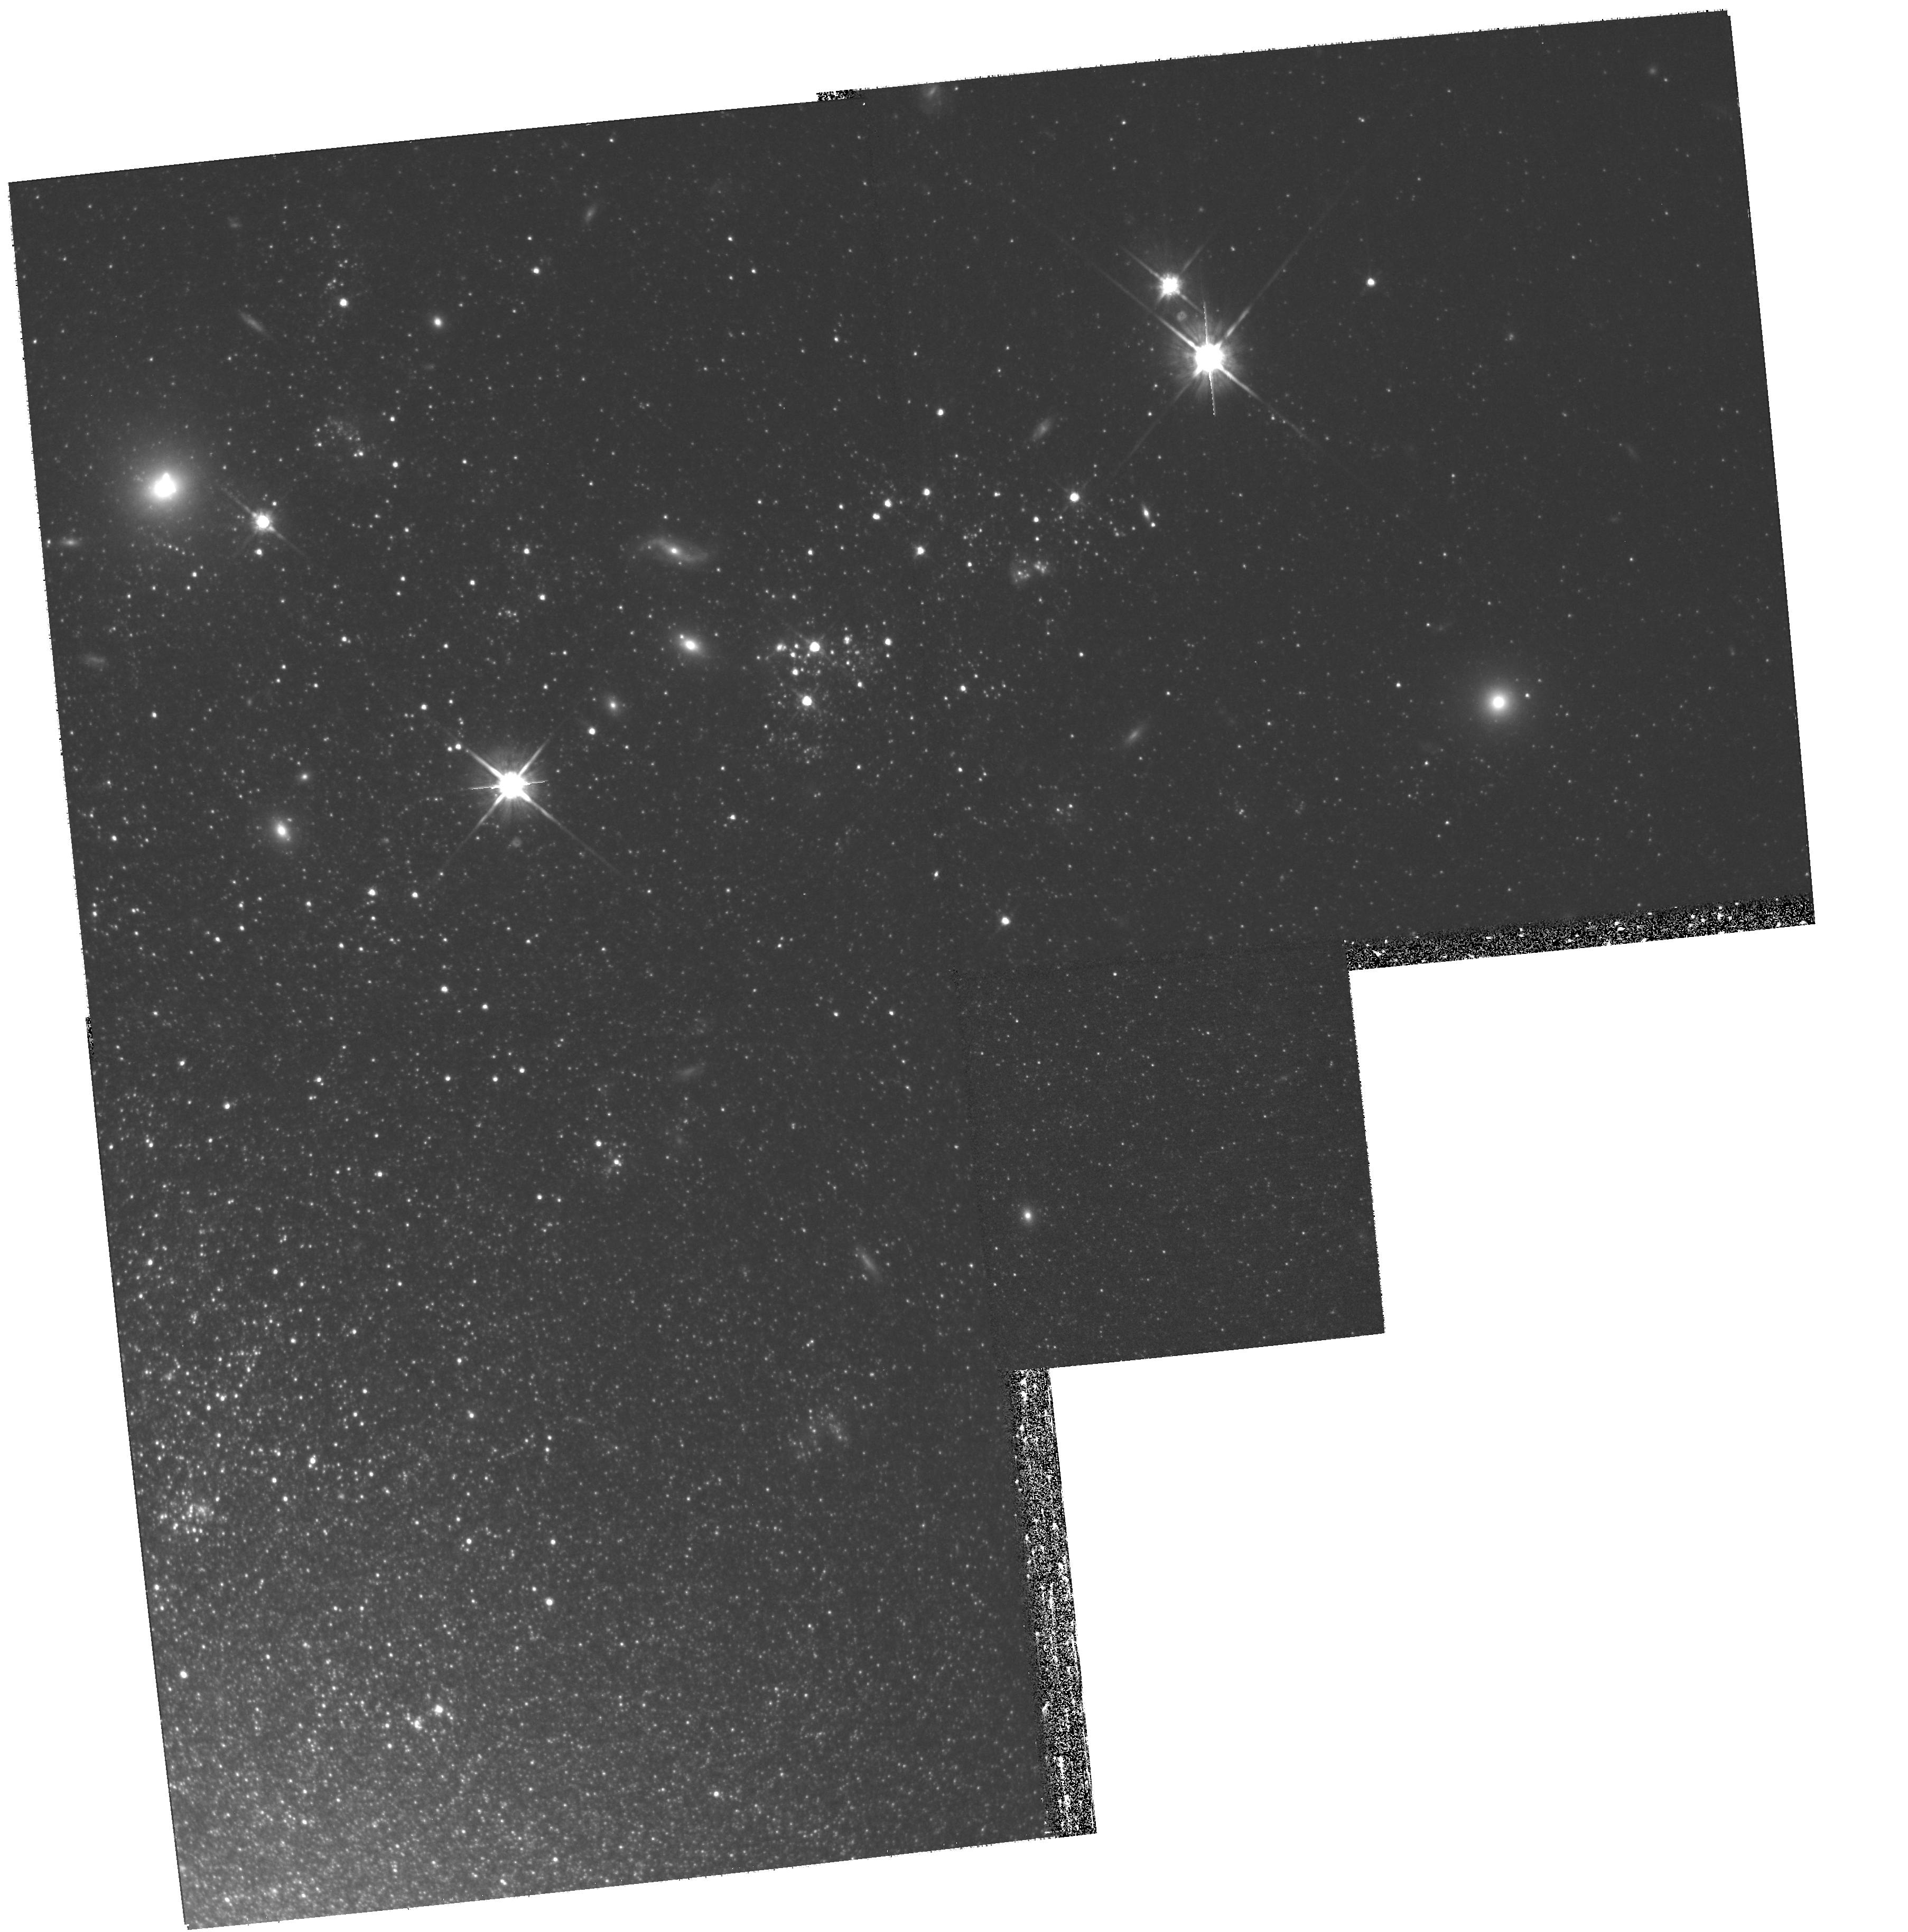
Target: N4214. Instrument: WFPC2/PC. Filter: F814W. Exposure: 1.3 h. Observation ID: hst_11986_41_wfpc2_pc_f814w_uba941

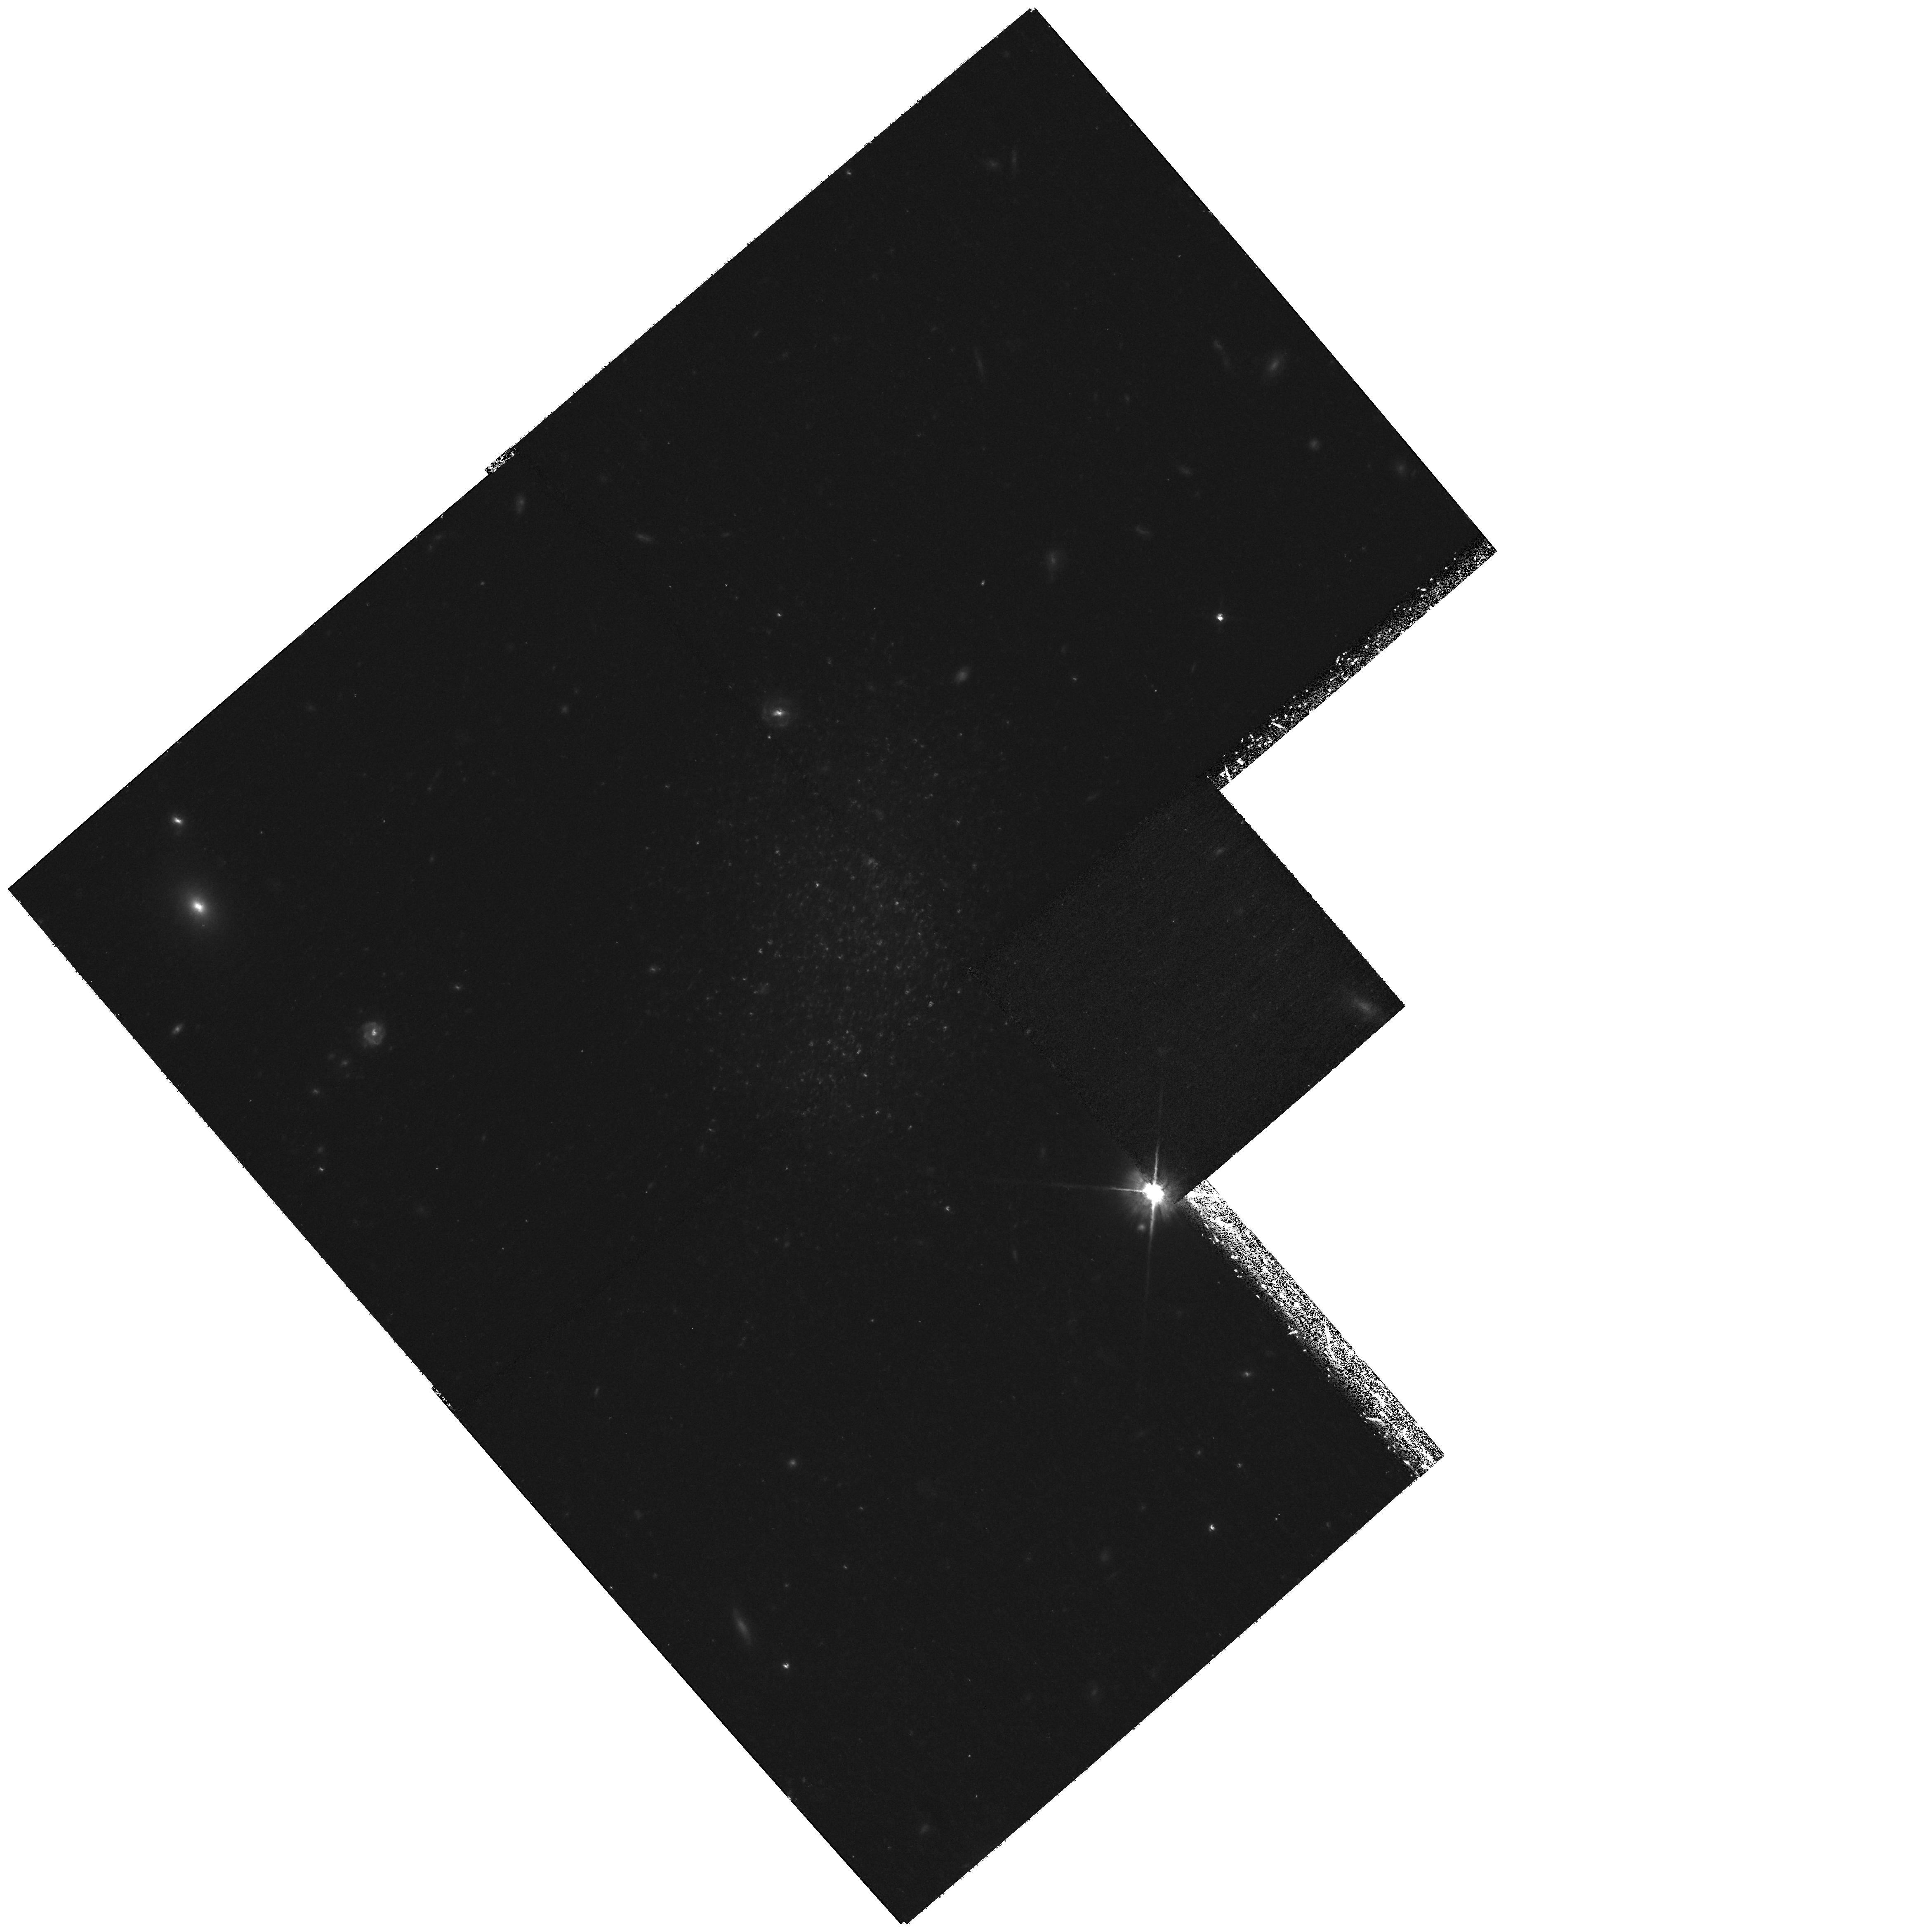
Target: KKH86. Instrument: WFPC2/PC. Filter: F814W. Exposure: 1.3 h. Observation ID: hst_11986_12_wfpc2_pc_f814w_uba912

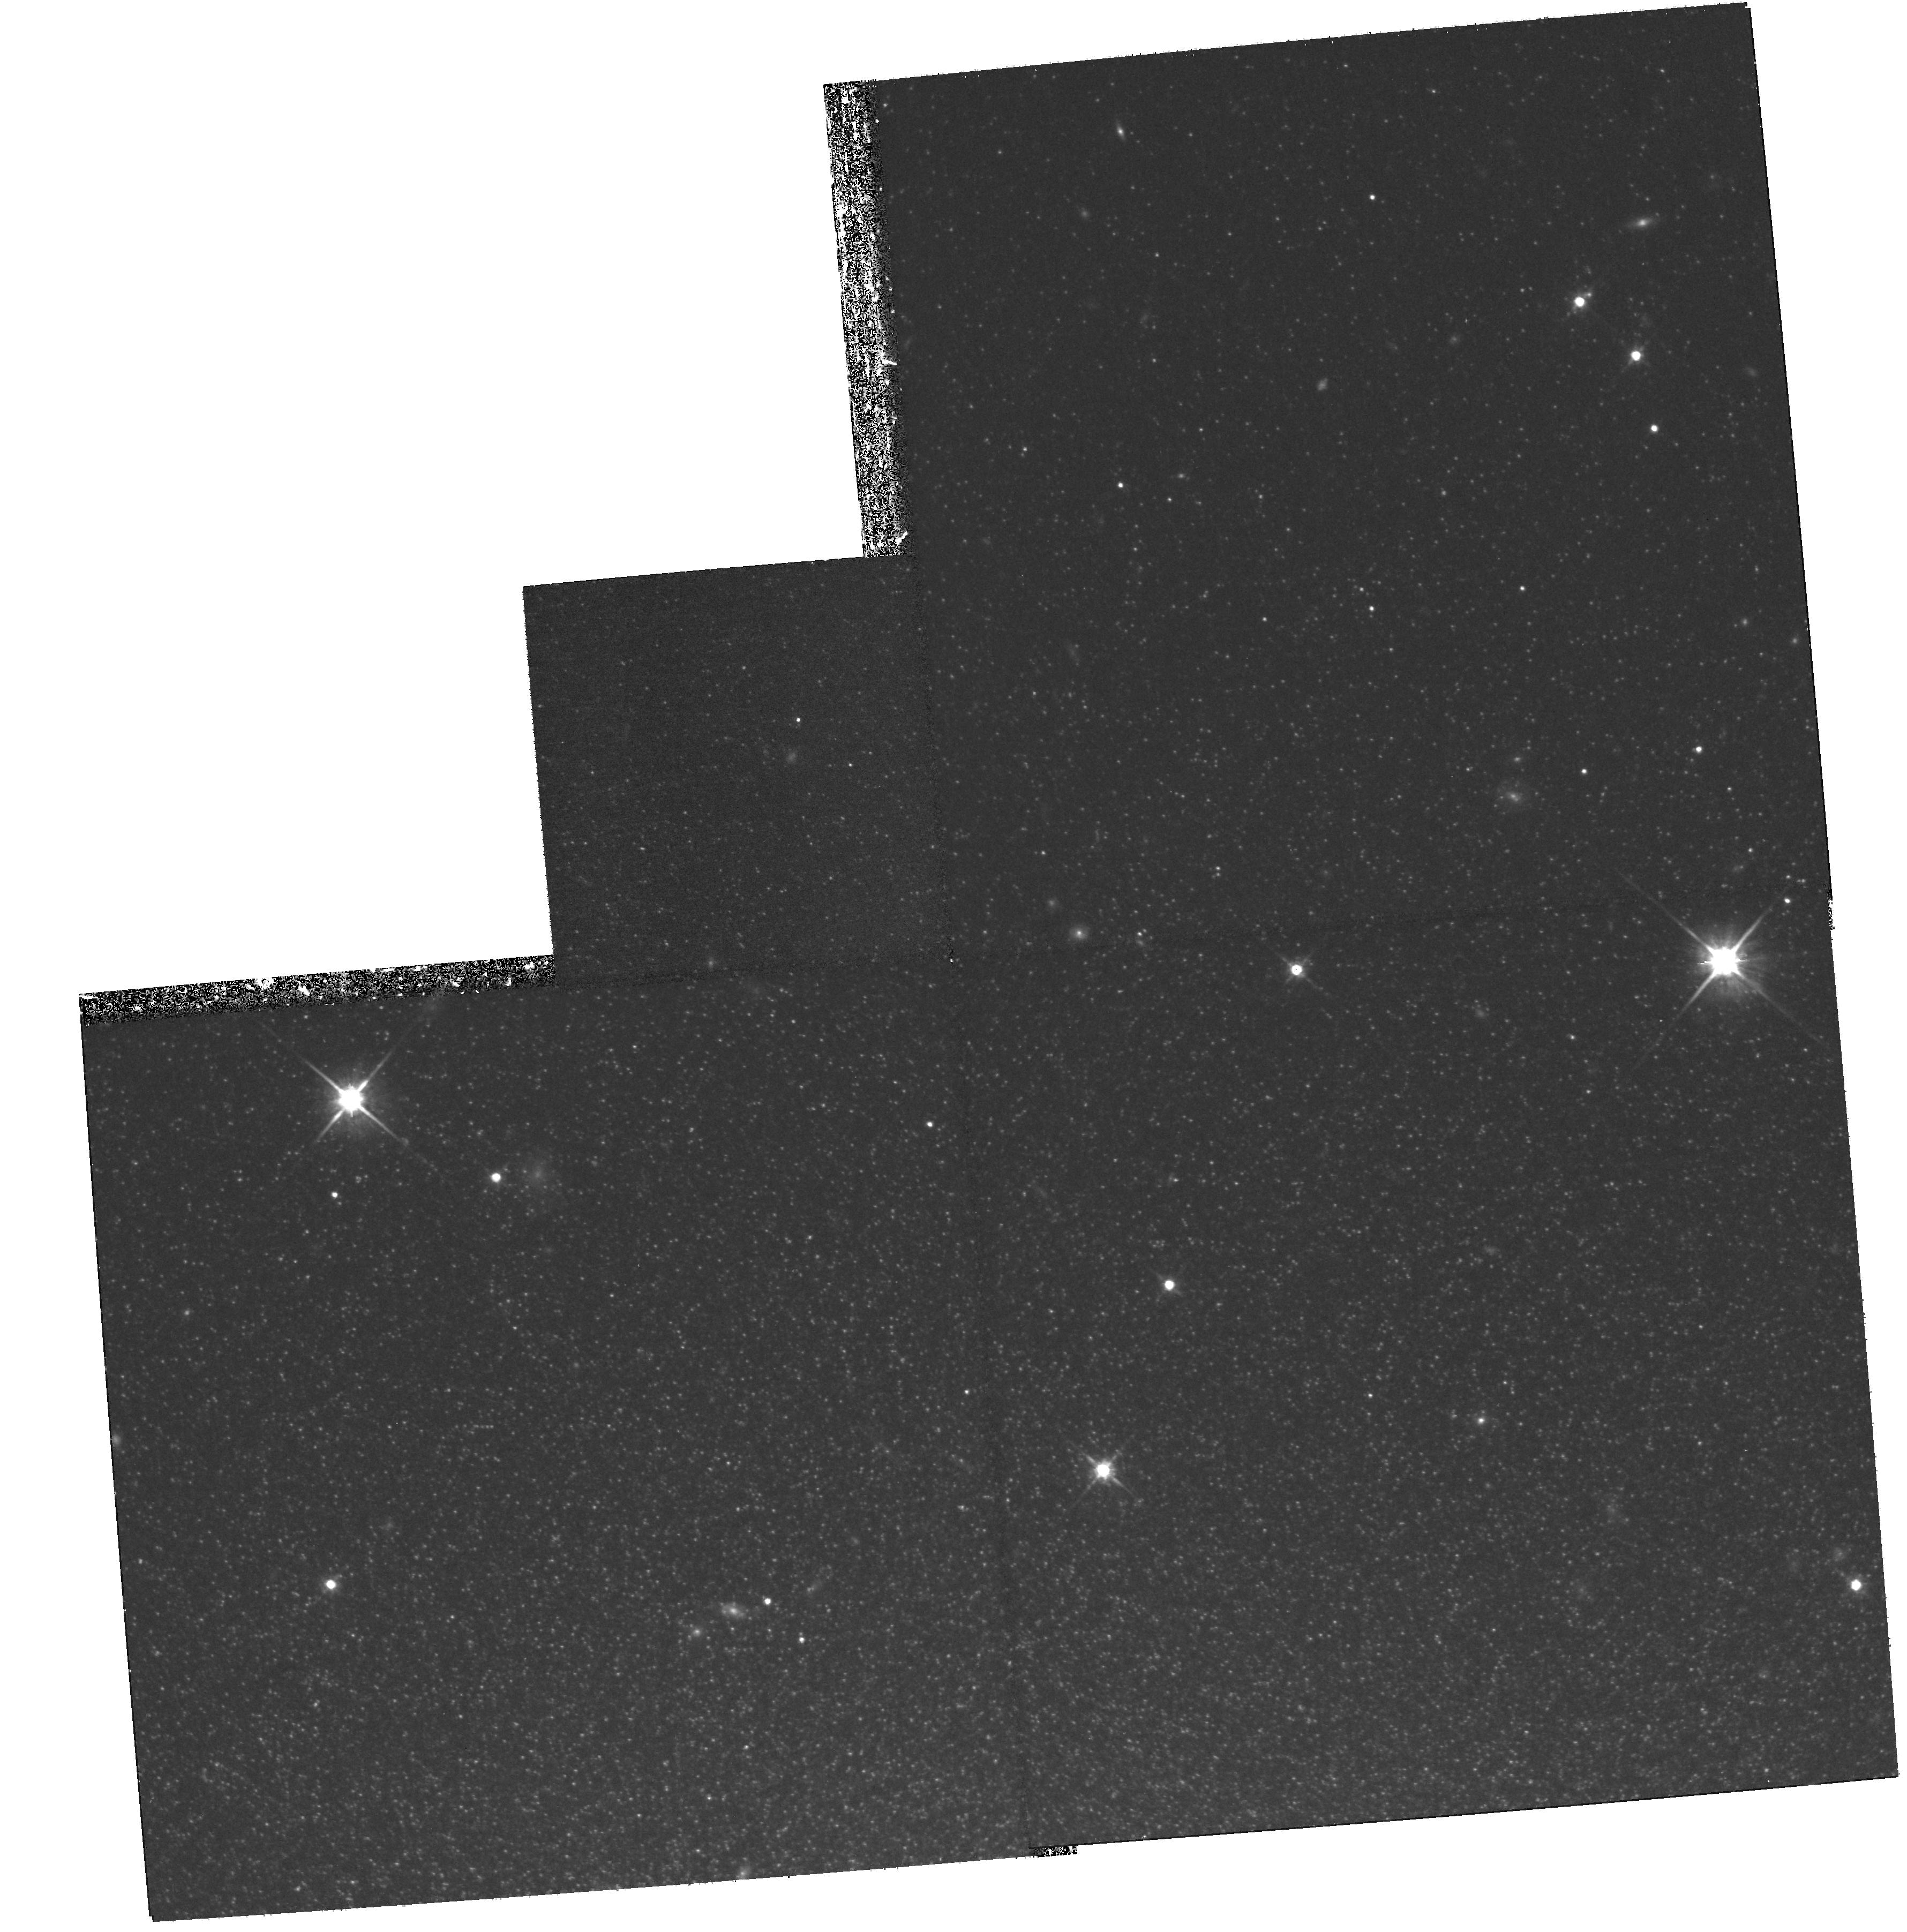
Target: N404-NE. Instrument: WFPC2/PC. Filter: F814W. Exposure: 1.3 h. Observation ID: hst_11986_47_wfpc2_pc_f814w_uba947

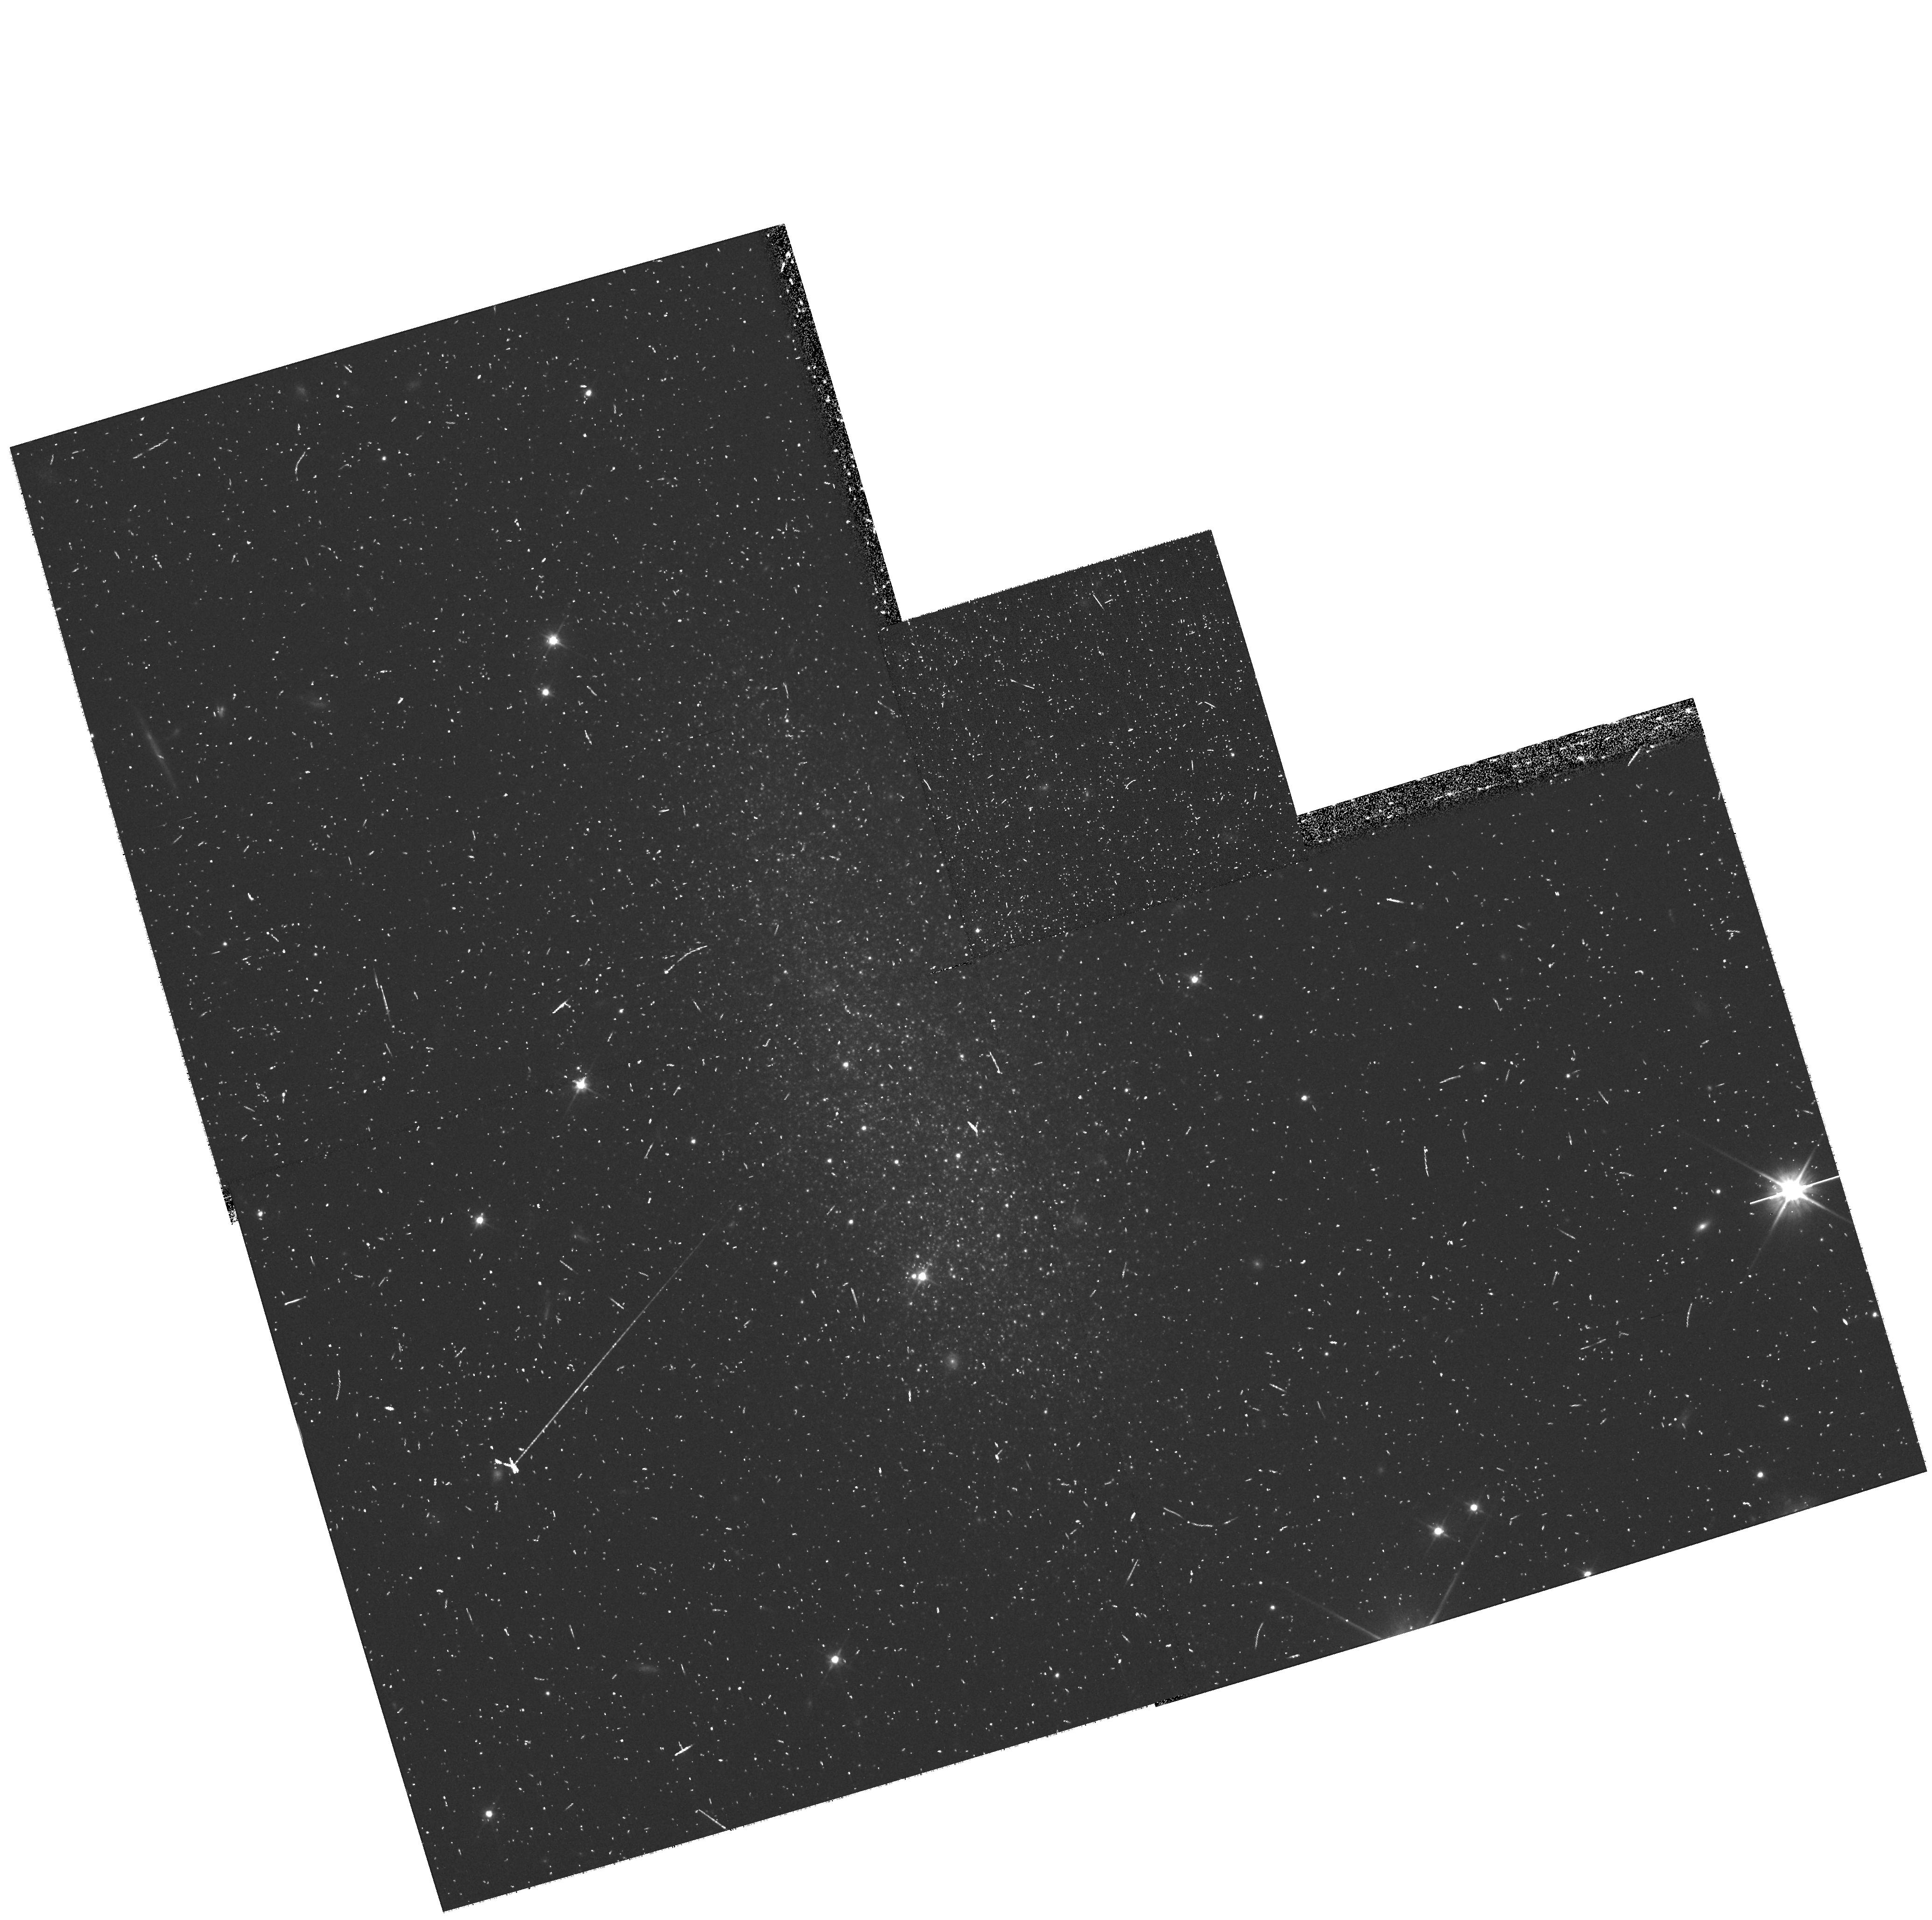
Target: E321-014. Instrument: WFPC2/PC. Filter: F606W. Exposure: 18 min. Observation ID: hst_11986_19_wfpc2_pc_f606w_uba919

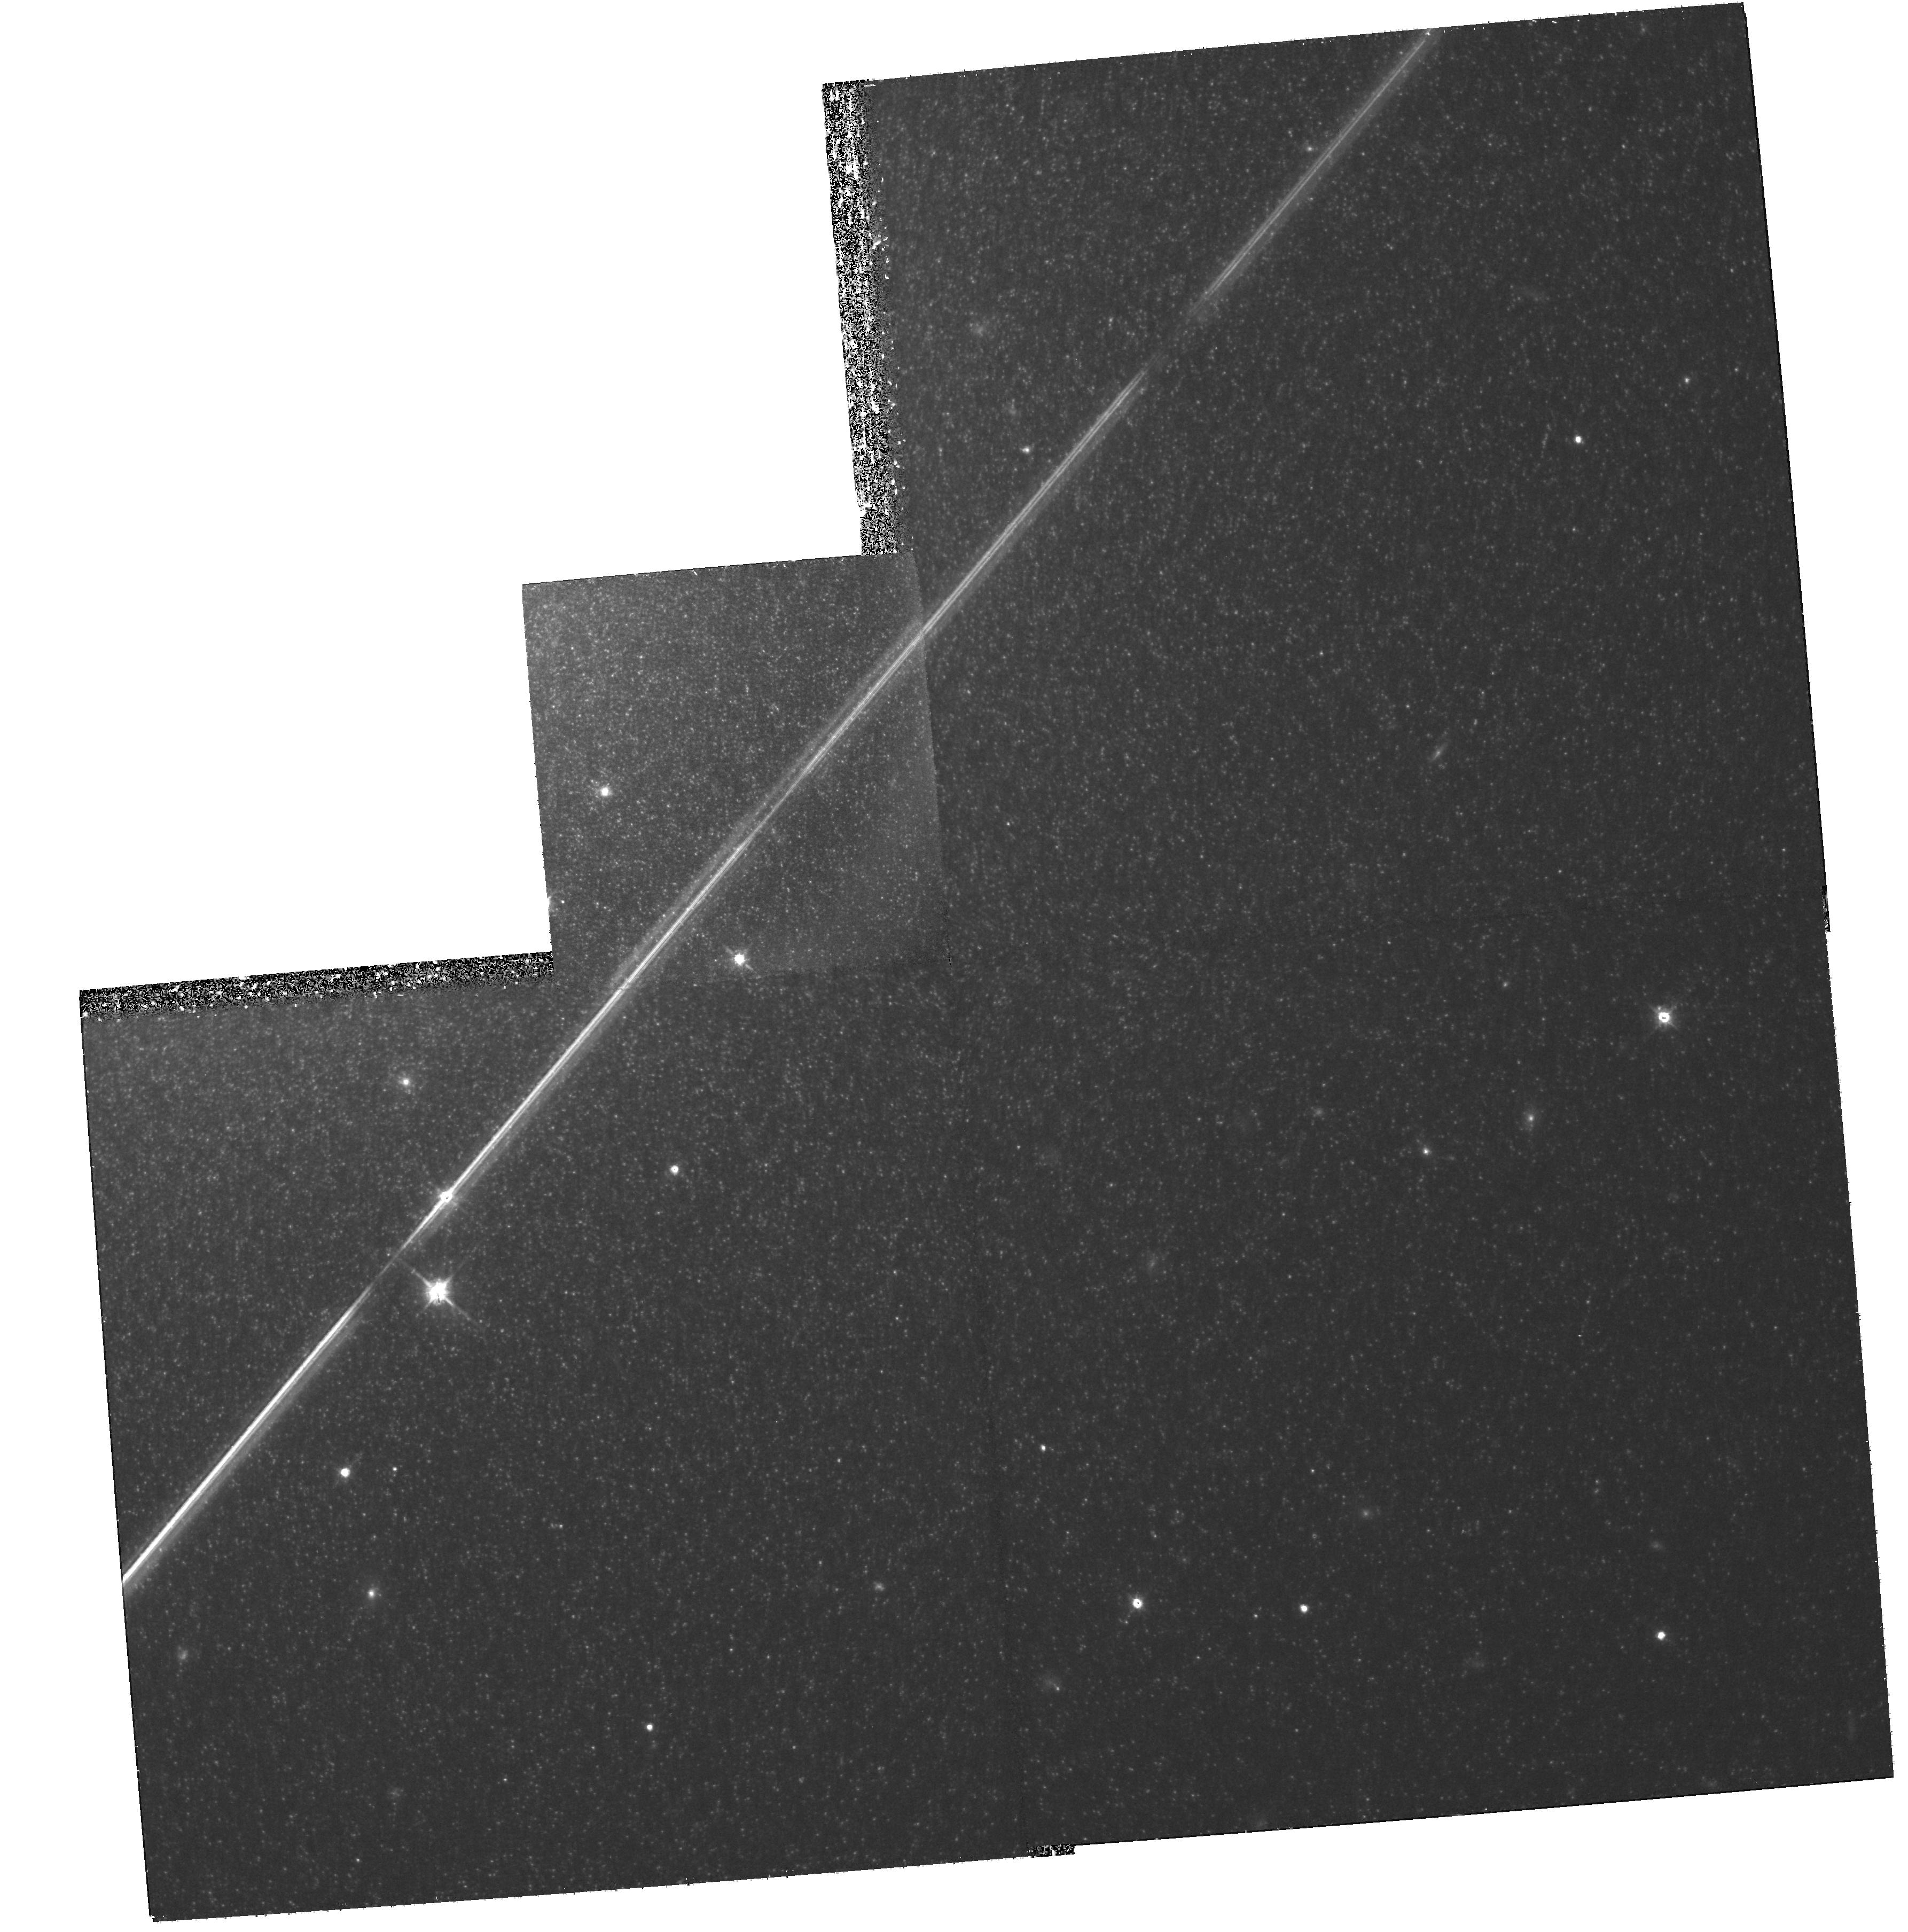
Target: N404-SW. Instrument: WFPC2/PC. Filter: F814W. Exposure: 1.3 h. Observation ID: hst_11986_46_wfpc2_pc_f814w_uba946

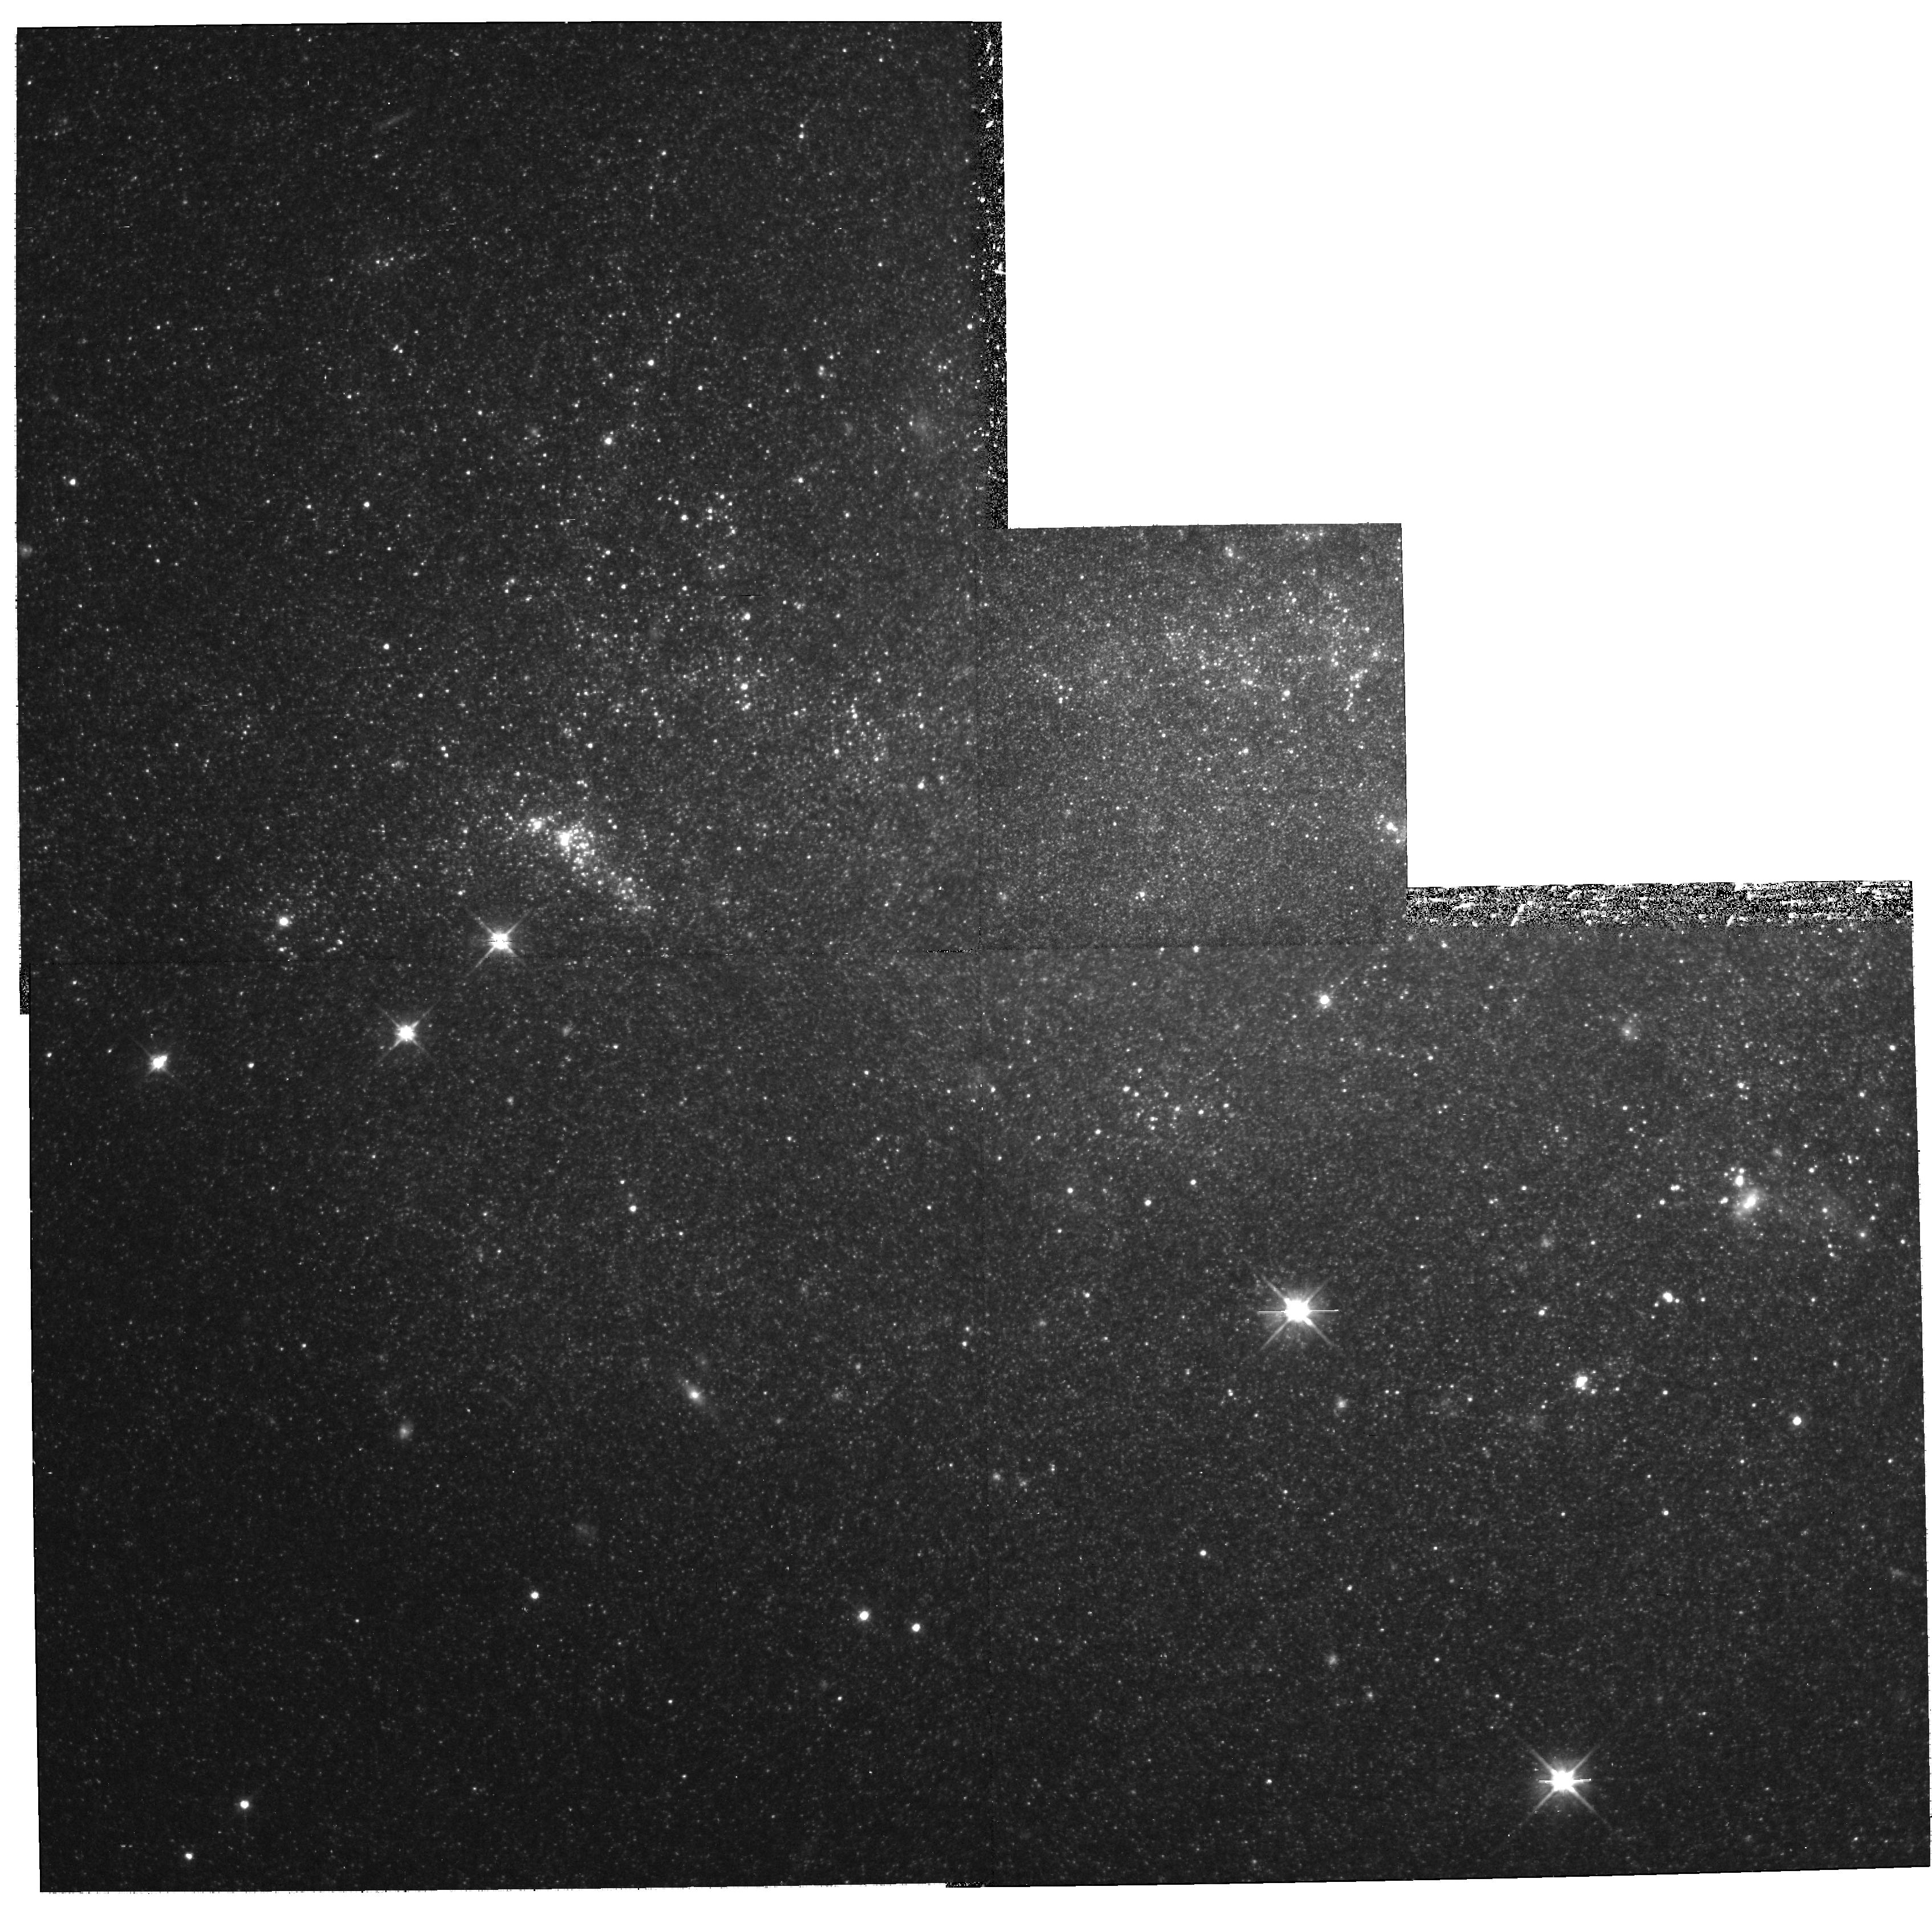
Target: E383-87. Instrument: WFPC2/PC. Filter: F606W. Exposure: 40 min. Observation ID: hst_11986_05_wfpc2_pc_f606w_uba905

Completing HSTs Local Volume Legacy (PI: Dalcanton, Julianne)

Nearby galaxies offer one of the few laboratories within which stellar populations can be tied to multi-wavelength observations. They are thus essential for calibrating and interpreting key astrophysical observables, such as broad-band luminosities, durations and energy input from starbursts, and timescales of UV, H-alpha, and FIR emission. The study of stellar populations in nearby galaxies requires high-resolution observations with HST, but HST's legacy for this limited set of galaxies remains incomplete. As a first attempt to establish this legacy, The ACS Nearby Galaxy Survey Treasury (ANGST) began observations in late 2006. ANGST was designed to carry out a uniform multi-color survey of a volume-limited sample of ~70 nearby galaxies that could be used for systematic studies of resolved stellar populations. The resulting data provide nuanced constraints on the processes which govern star formation and galaxy evolution, for a well-defined population of galaxies. All photometry for the survey has been publicly released. However, the failure of ACS 4.5 months after ANGST began taking data led to a drastic reduction in the planned survey. The loss is two-fold. First, the goals of completeness and uniformity were greatly compromised, impacting global comparison studies. Second, the variety of observed star formation histories was reduced. Given that we have never found two galaxies with identical star formation histories, and fully sampling the population allows us to catch those few systems whose star formation rates and metallicities place the strongest constraints on key astrophysical processes. Here we propose WFPC2 observations of all remaining galaxies within the Local Volume (D<3.5Mpc) for which current HST observations are insufficient for meaningful stellar population studies. We will use these observations for research on the star formation histories of individual galaxies and the Local Volume, detailed calibrations of star formation rate indicators, and the durations of starbursts. We will also make them publicly available through the ANGST archive to support future research. The proposed observations will finally complete a lasting legacy of HST observations of nearby galaxies, matching investments made by other observatories at other wavelengths.